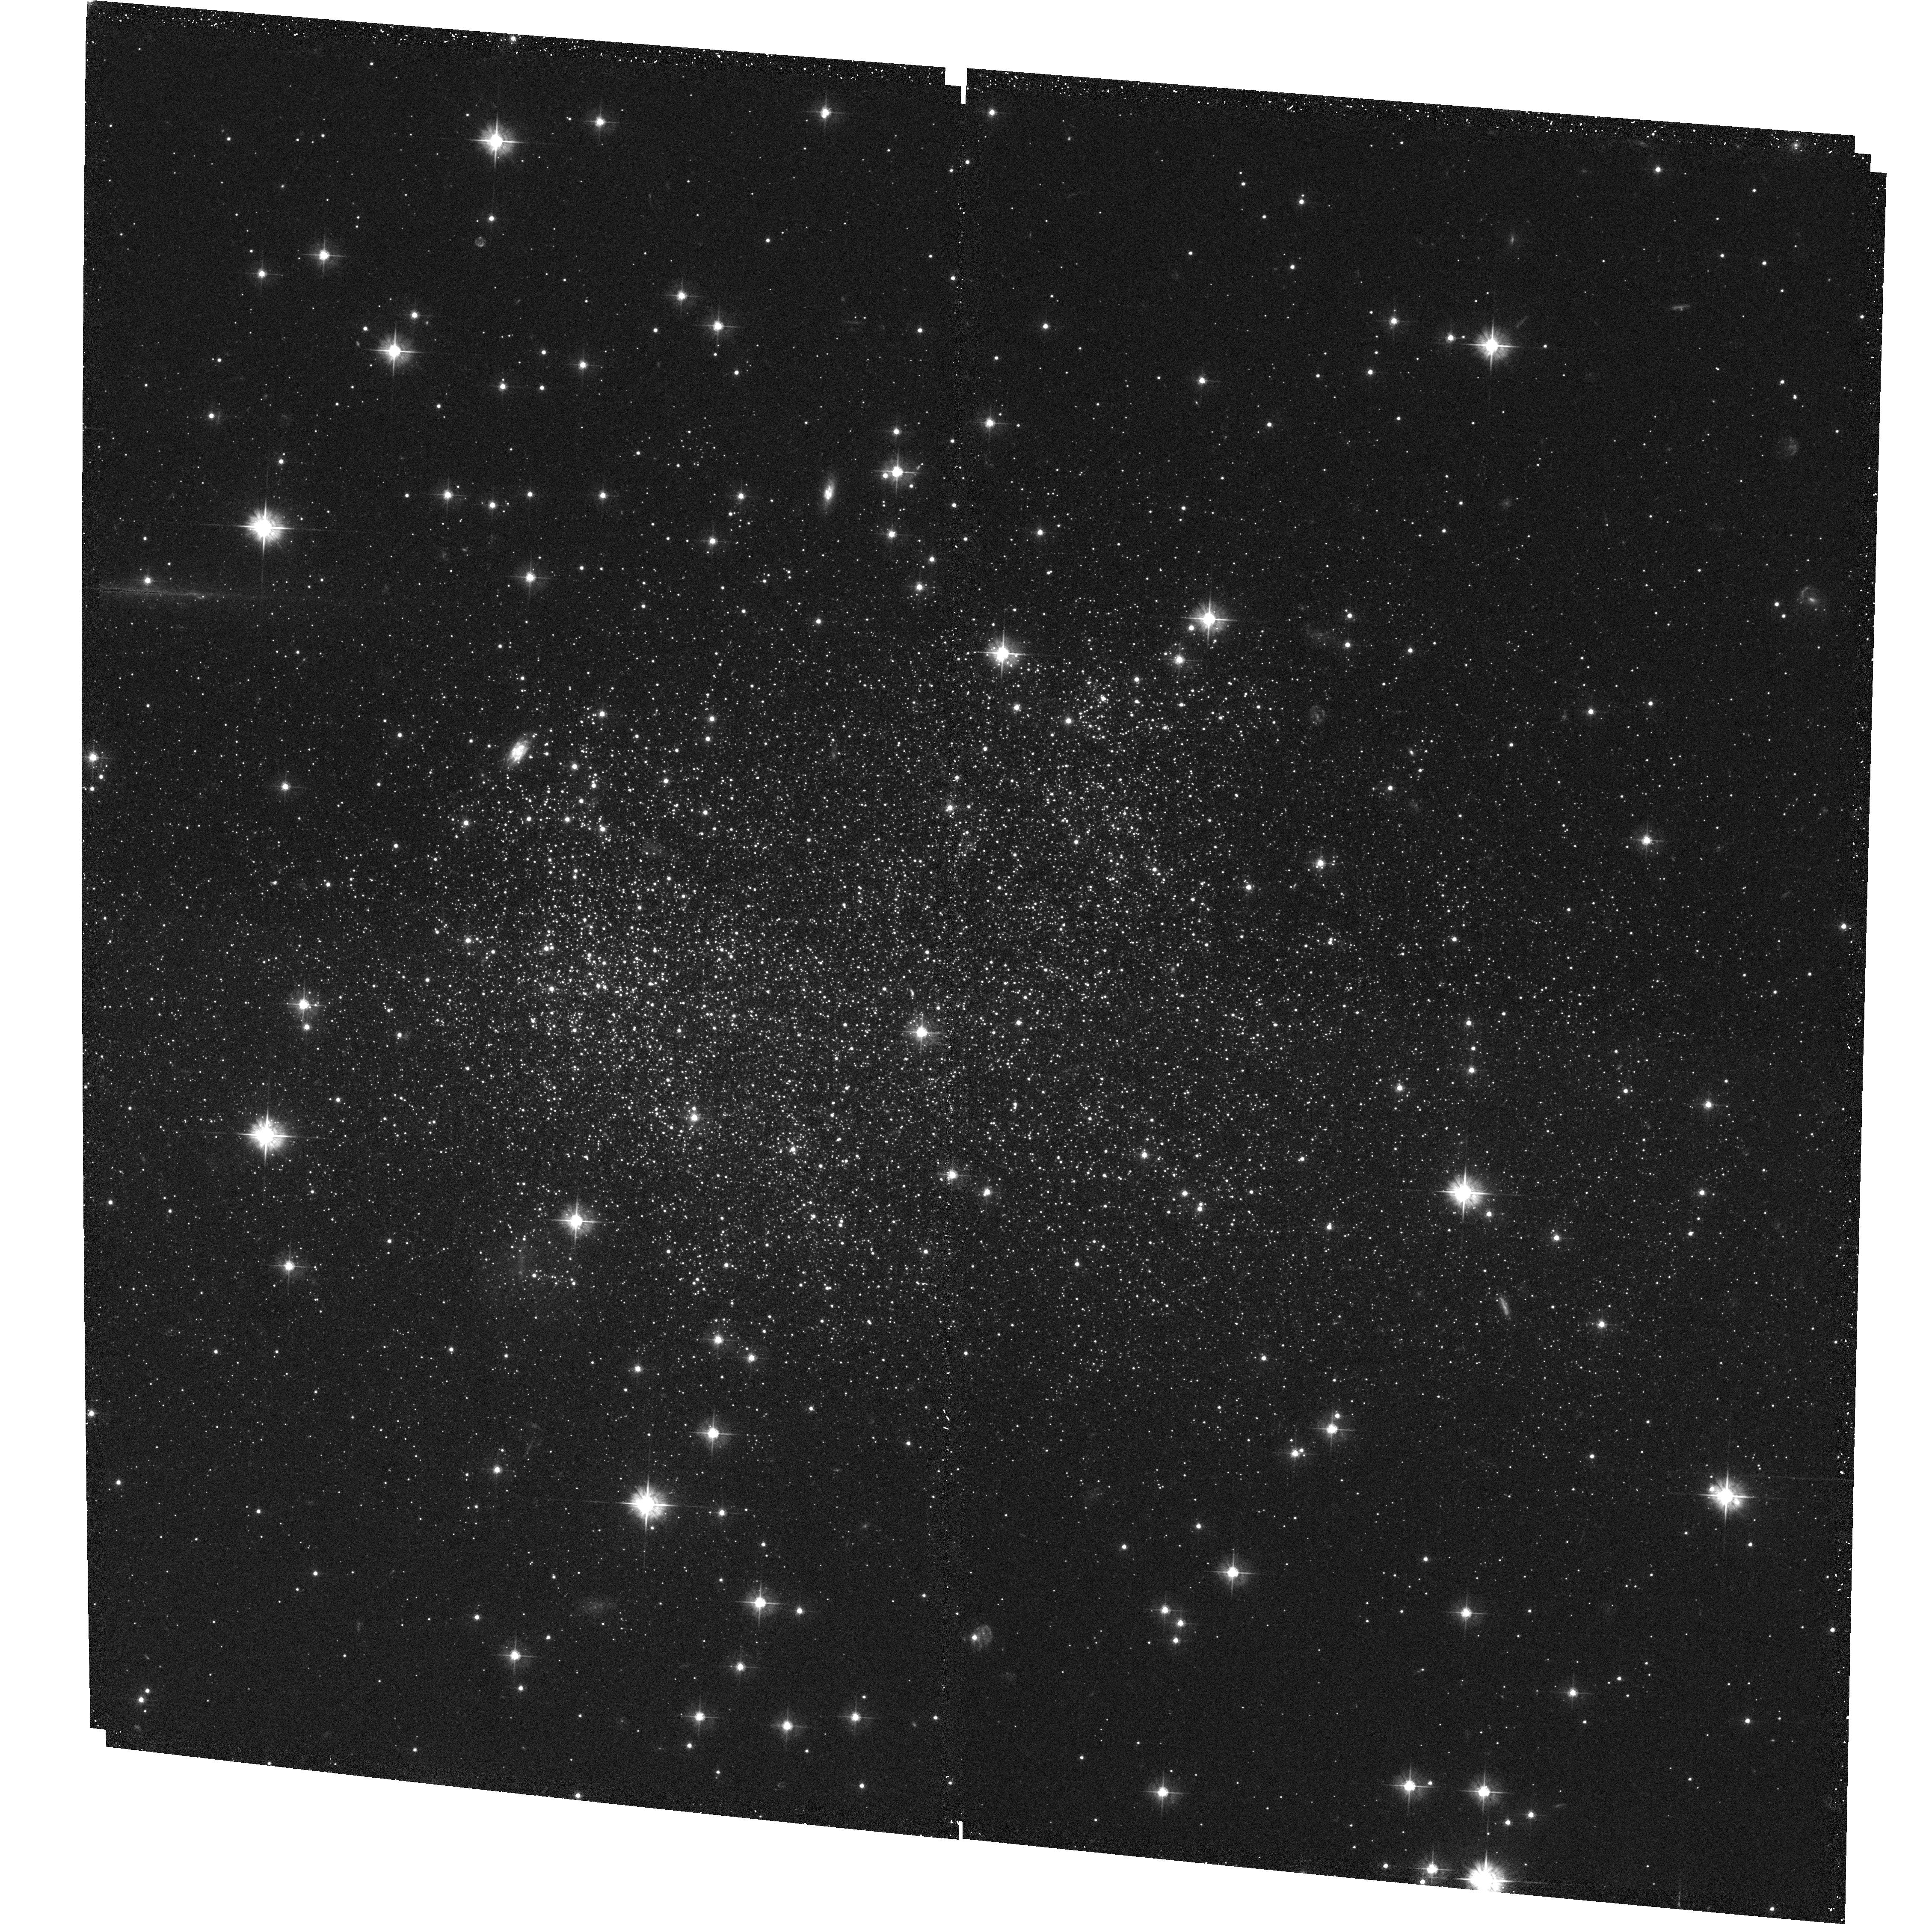
Target: ESO594-G004. Instrument: ACS/WFC. Filter: F475W. Exposure: 35 min. Observation ID: hst_9820_01_acs_wfc_f475w_j8mp01

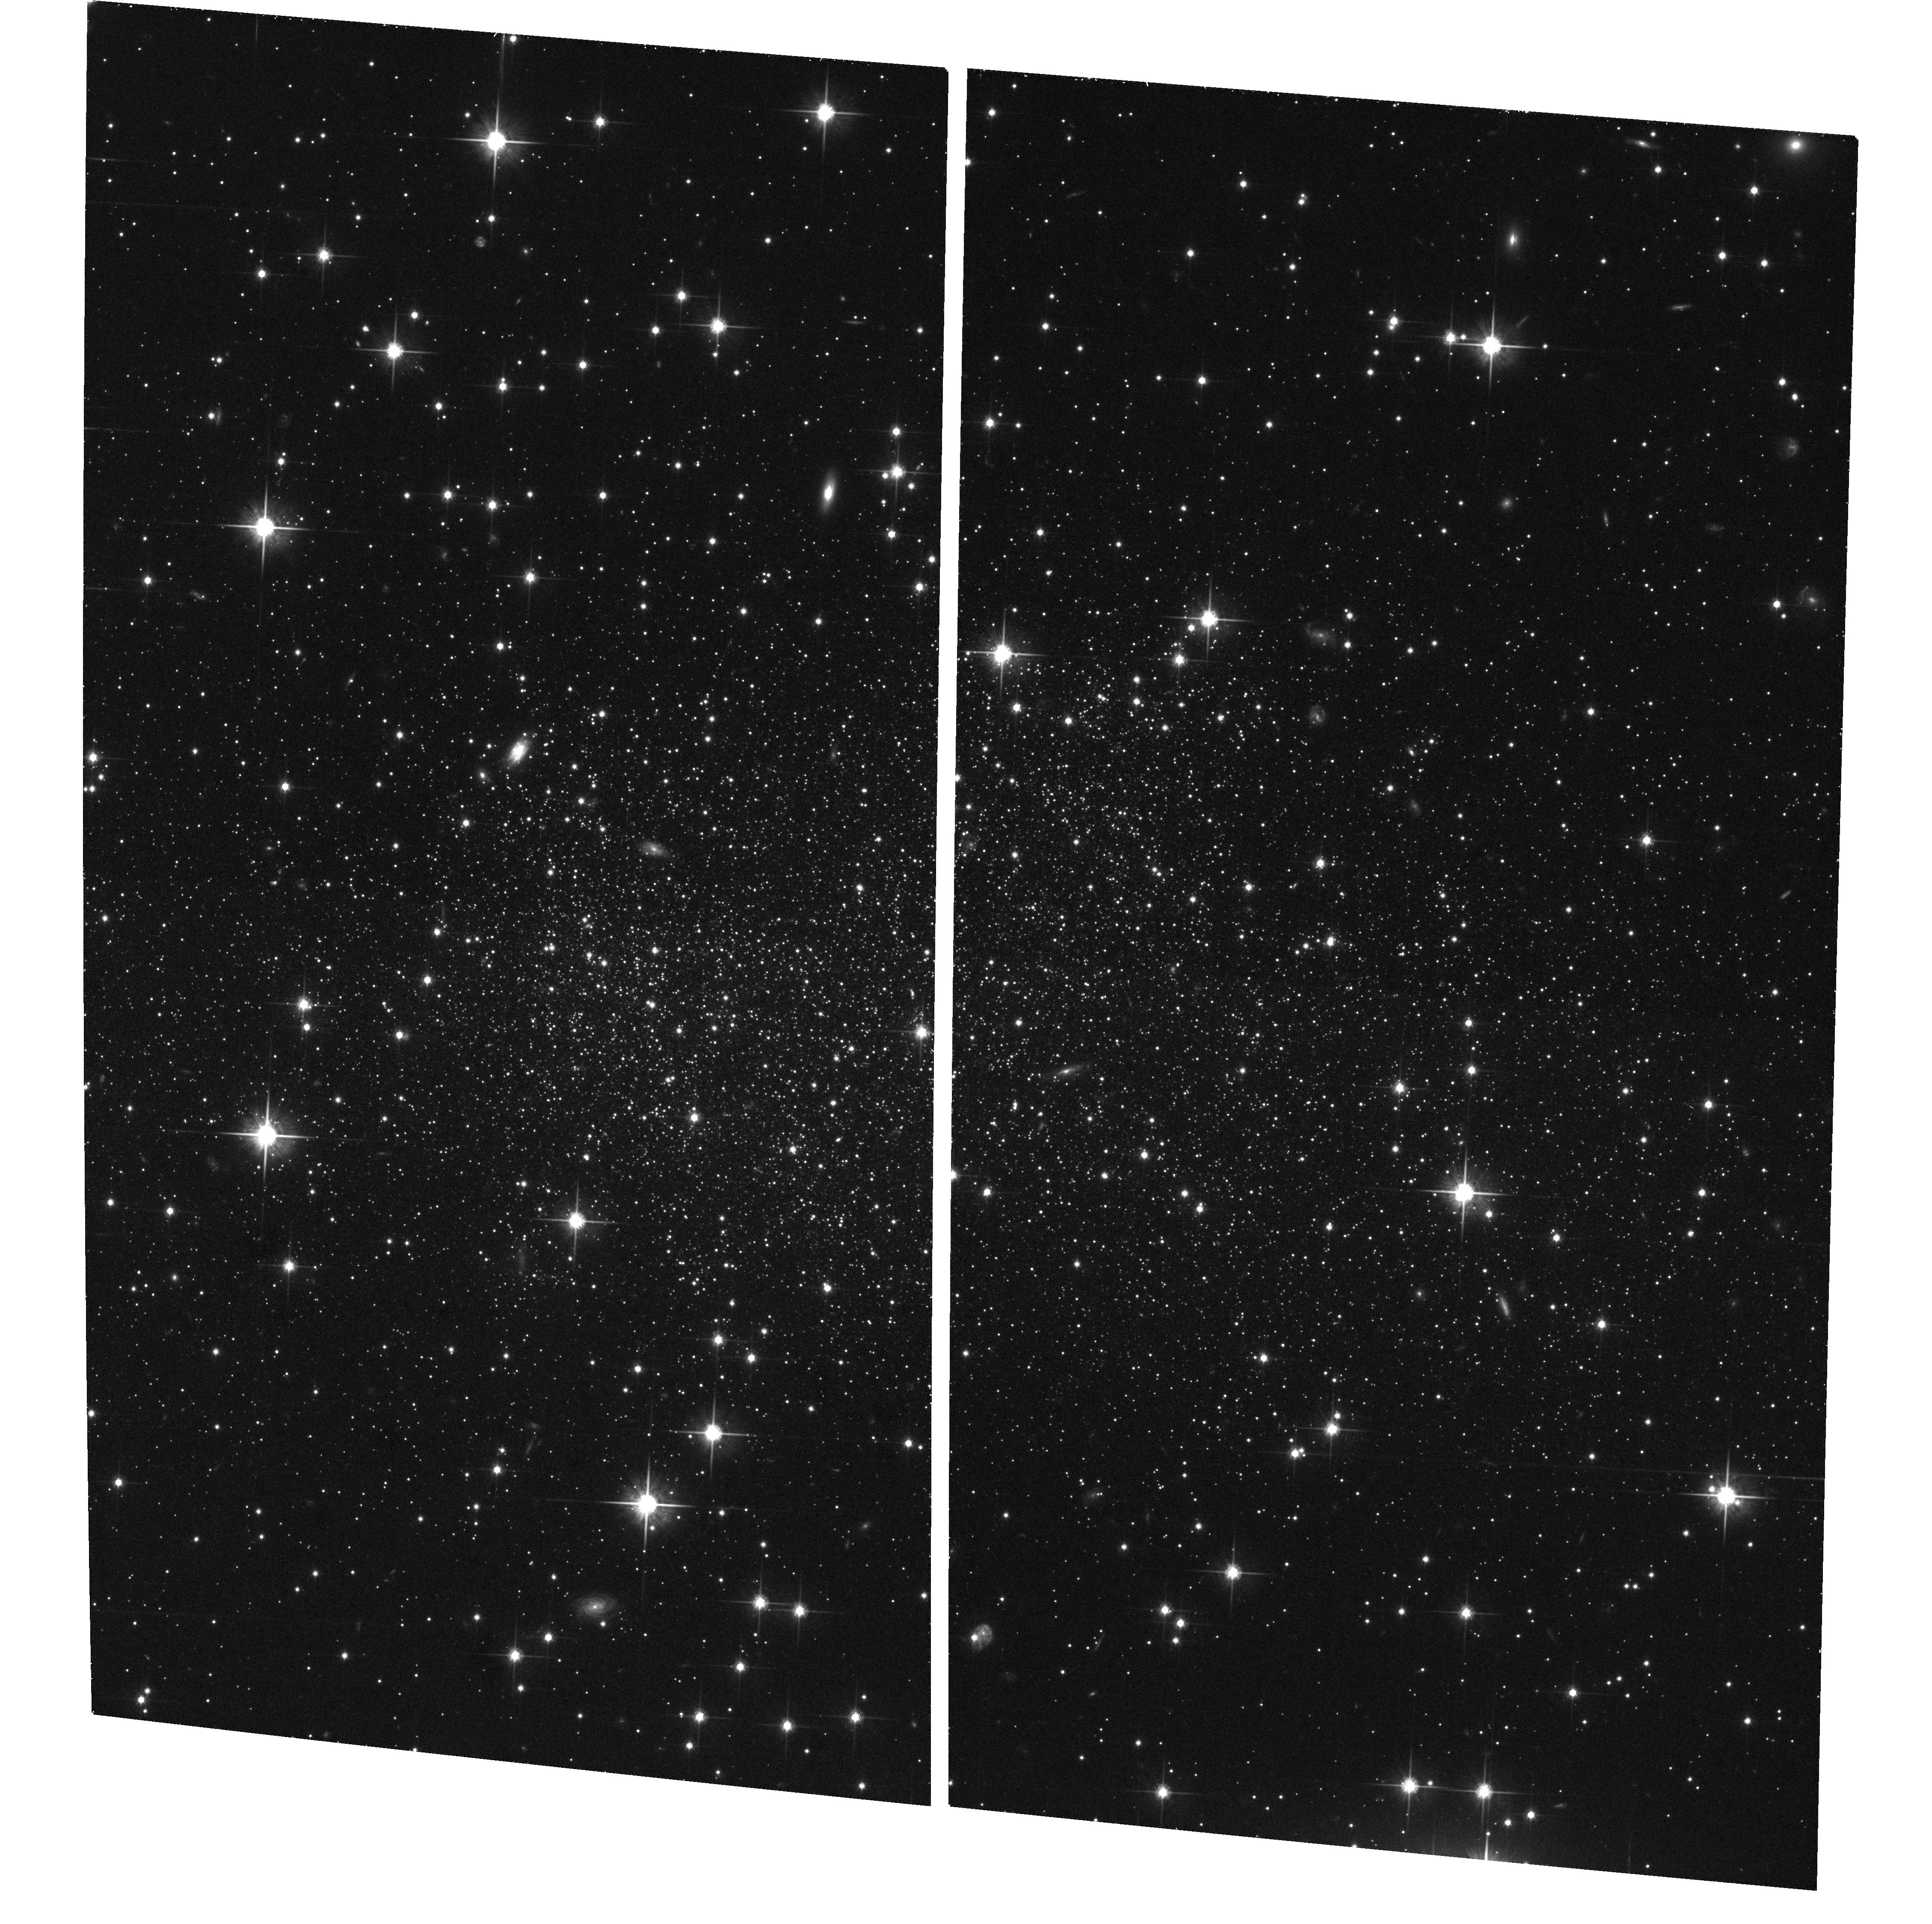
Target: ESO594-G004. Instrument: ACS/WFC. Filter: F814W. Exposure: 35 min. Observation ID: hst_9820_01_acs_wfc_f814w_j8mp01

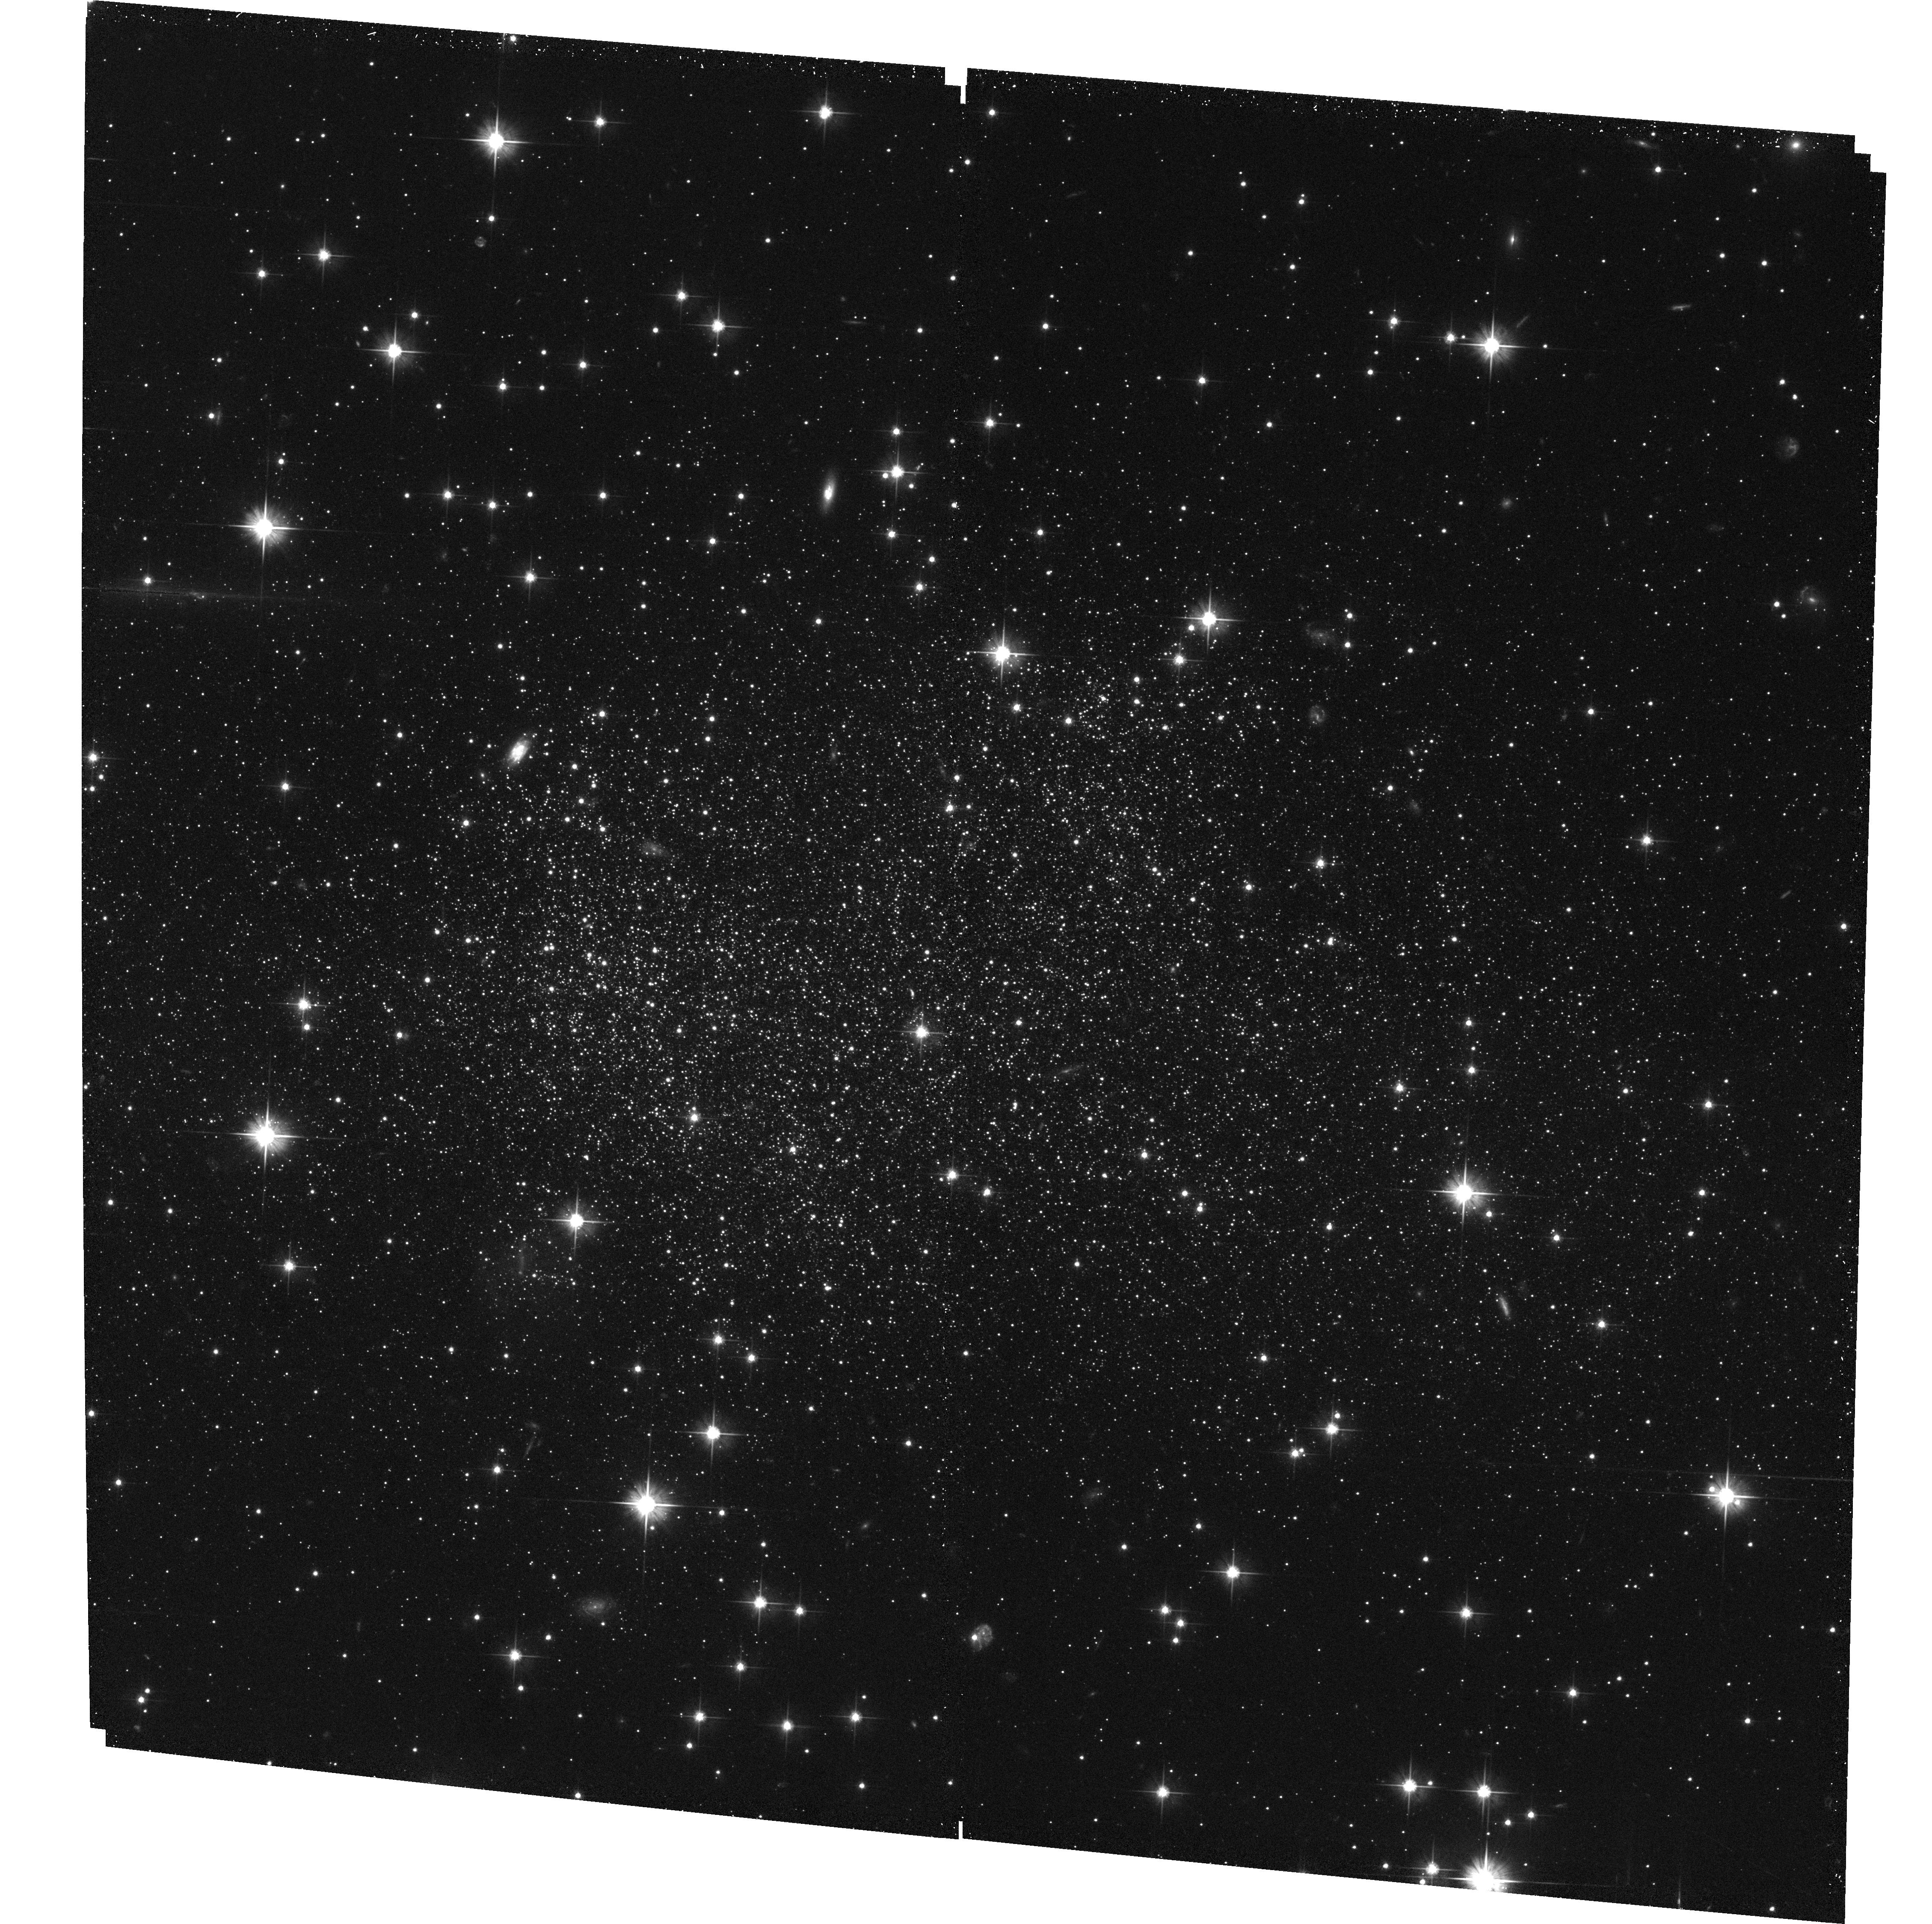
Target: ESO594-G004. Instrument: ACS/WFC. Filter: F606W. Exposure: 33 min. Observation ID: hst_9820_01_acs_wfc_f606w_j8mp01

SagDIG: a benchmark for understanding star formation in extreme low-metallicity galaxies (PI: Momany, Yazan)

A long-standing question in the field of galaxy evolution is whether metal-poor star-forming galaxies (like I ZW 18) posses a very old (>10 Gyr) stellar population. An excellent example of such a primordial galaxy is the Sagittarius dwarf irregular (SagDIG). Besides being very metal-poor, this object is exceptionally rich in atomic gas and shows evidence of propagating star formation. Such features make of SagDIG and ideal target for the study of star formation and its triggering mechanism in extremely metal-poor environments. The deep, wide-field imaging capability of ACS is able to detect an unprecedented number of the oldest stellar population. Such data will enable the construction of both the star formation and chemical enrichment history. In particular, determining the epoch of formation of the first stars in such objects places a constraint on heirarchical galaxy formation in "bottom up" cosmologies.